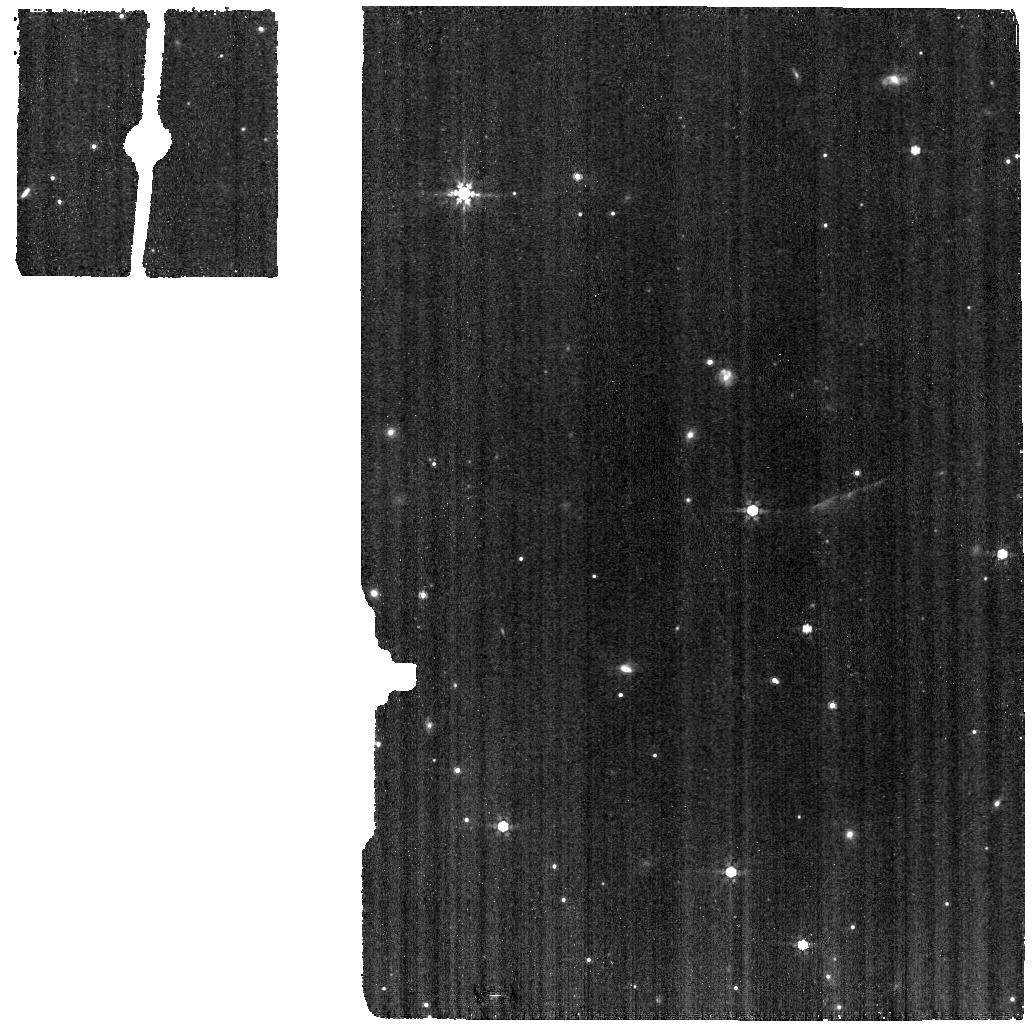
Target: ESO-HA569SKY
Instrument: MIRI
Filter: F770W
Exposure: 1.1 h
Observation ID: jw01751-o012_t007_miri_f770w

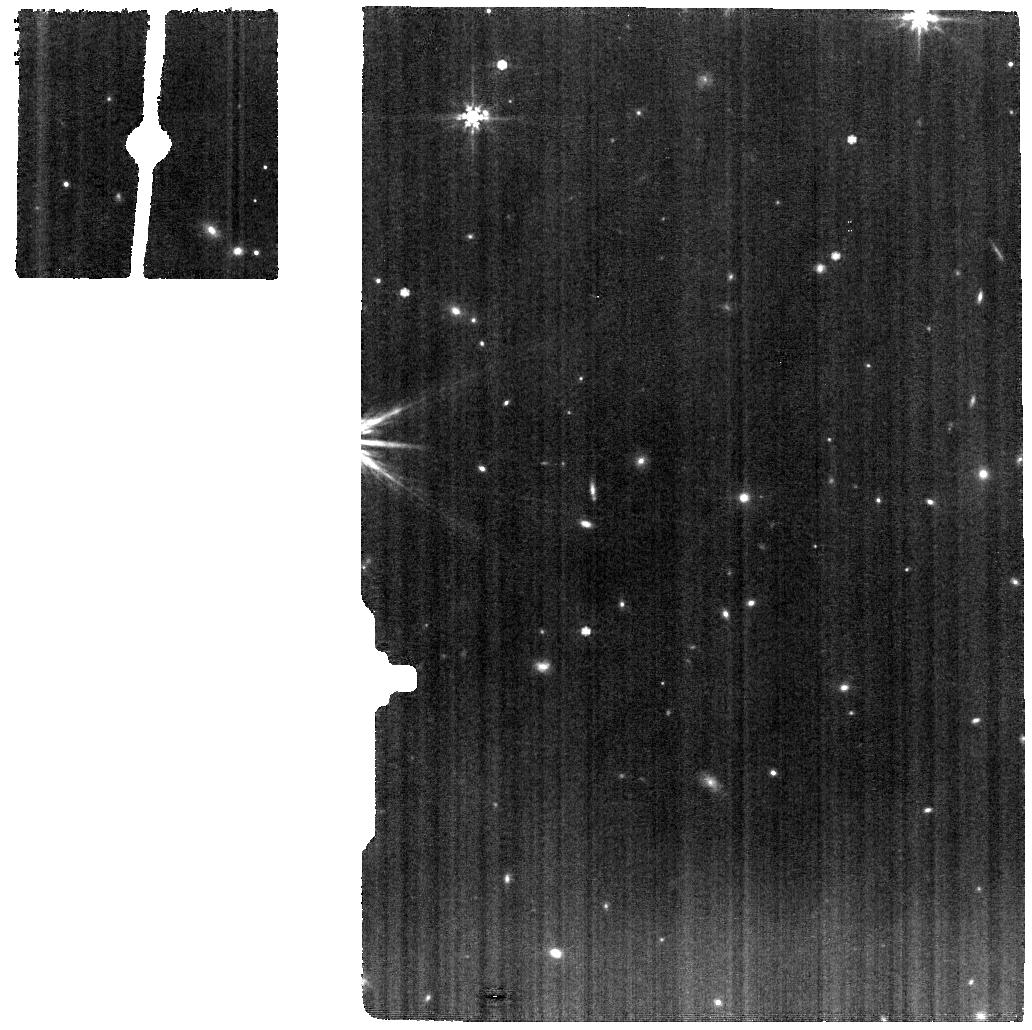
Target: TAU042021
Instrument: MIRI
Filter: F770W
Exposure: 5.5 h
Observation ID: jw01751-o020_t008_miri_f770w

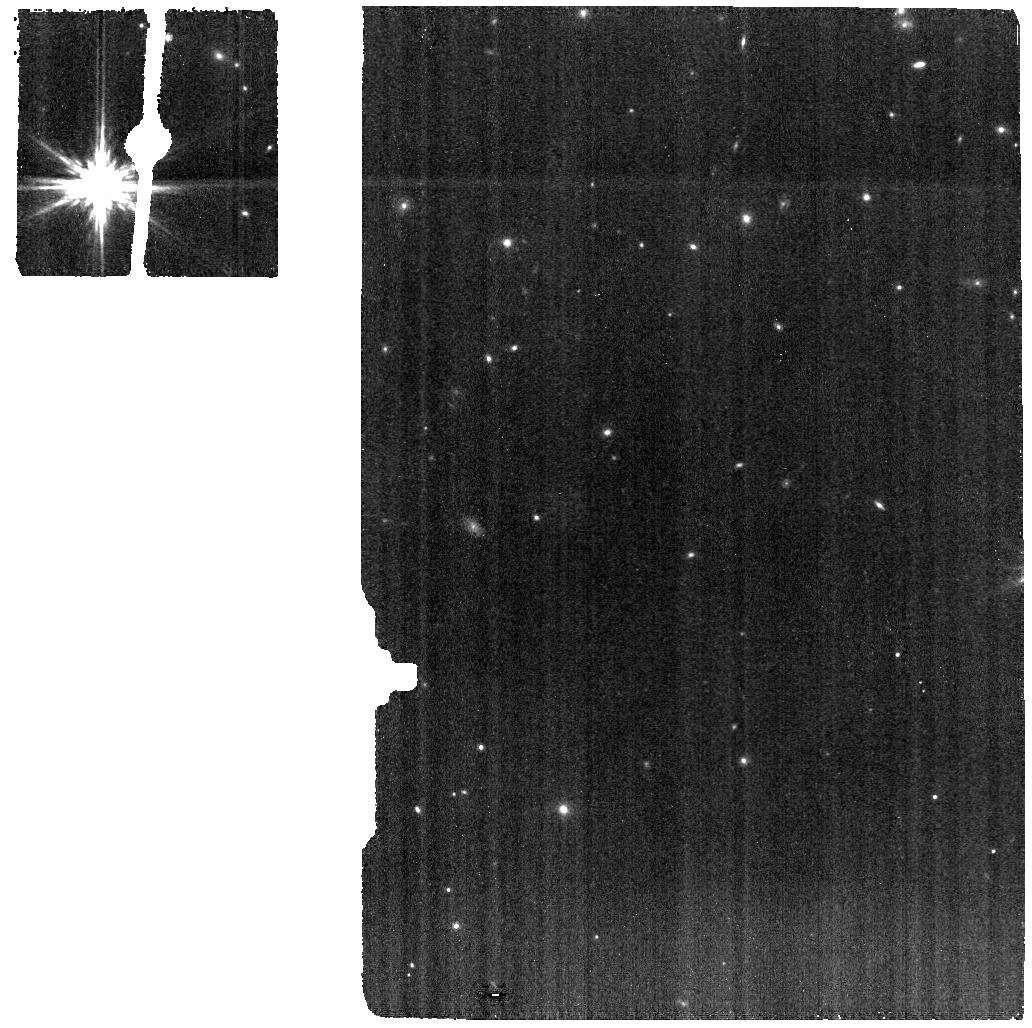
Target: TAU042021SKY
Instrument: MIRI
Filter: F770W
Exposure: 2.7 h
Observation ID: jw01751-o015_t009_miri_f770w

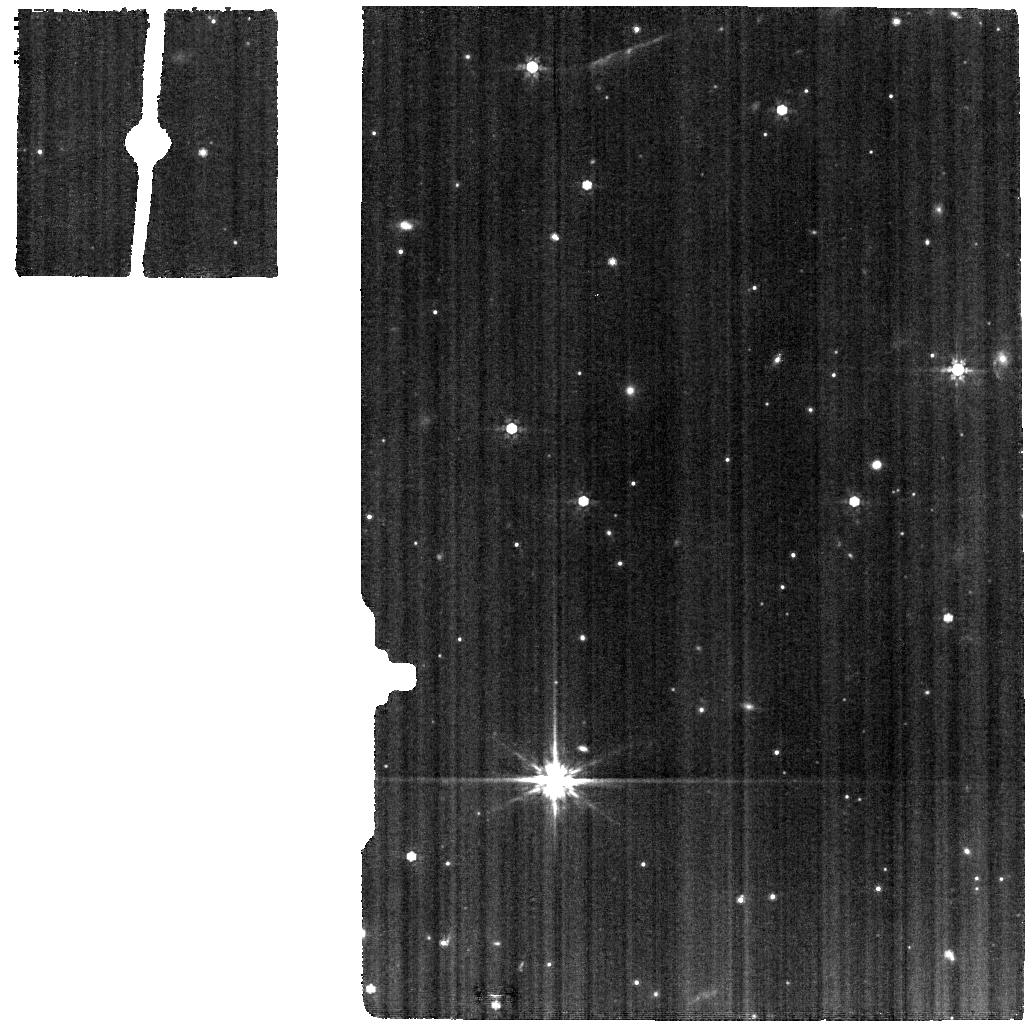
Target: ESO-HA569
Instrument: MIRI
Filter: F770W
Exposure: 2.2 h
Observation ID: jw01751-o010_t005_miri_f770w

Mapping inclined disk astrochemical signatures (MIDAS) (PI: McClure, Melissa)

Ice-coated grains in protoplanetary disks provide the bulk elements critical for both the emergence of life and observable signatures of exoplanets formed in these disks, while drawing a direct line of comparison to the cold bodies in the Solar System that delivered organics to Earth. The abundance and chemical variety of these elements feeding a newborn planet depend on the radial and vertical chemical gradients of ices in disks. Vertically, the physical processes driving ice chemical evolution (grain size, dust/gas ratio, and UV flux) vary towards the disk midplane, where planets form. Radially, the temperature structure of the disk produces a series of snowlines at which different ice species sublimate. A comprehensive assay of all major ice species has never taken place for disks, let alone a direct assessment of the 2D ice gradients. We propose to leverage the unique capabilities of JWST's NIRSpec IFU and MIRI MRS to map such spatial variations in the ice species, relative to silicates, and in the degree of physical processing for a sample of isolated, edge-on disks. These disks are large enough to sample radially to 200 AU (<=30 AU resolution) and vertically to at least 100 AU with MIRI, and a factor of 2 larger with NIRSpec. Our observations are a factor of 10 deeper than any of the 5 GTO or Ice Age ERS observations of edge-on disks and contain larger disks, allowing for mapping of even weak ice species (e.g. CH4, CH3OH, and SO2) to within the CO snowline of these systems. This program will profoundly transform our understanding of planetesimal and planetary composition in the upcoming era of exoplanet characterization and asteroid sample return missions.